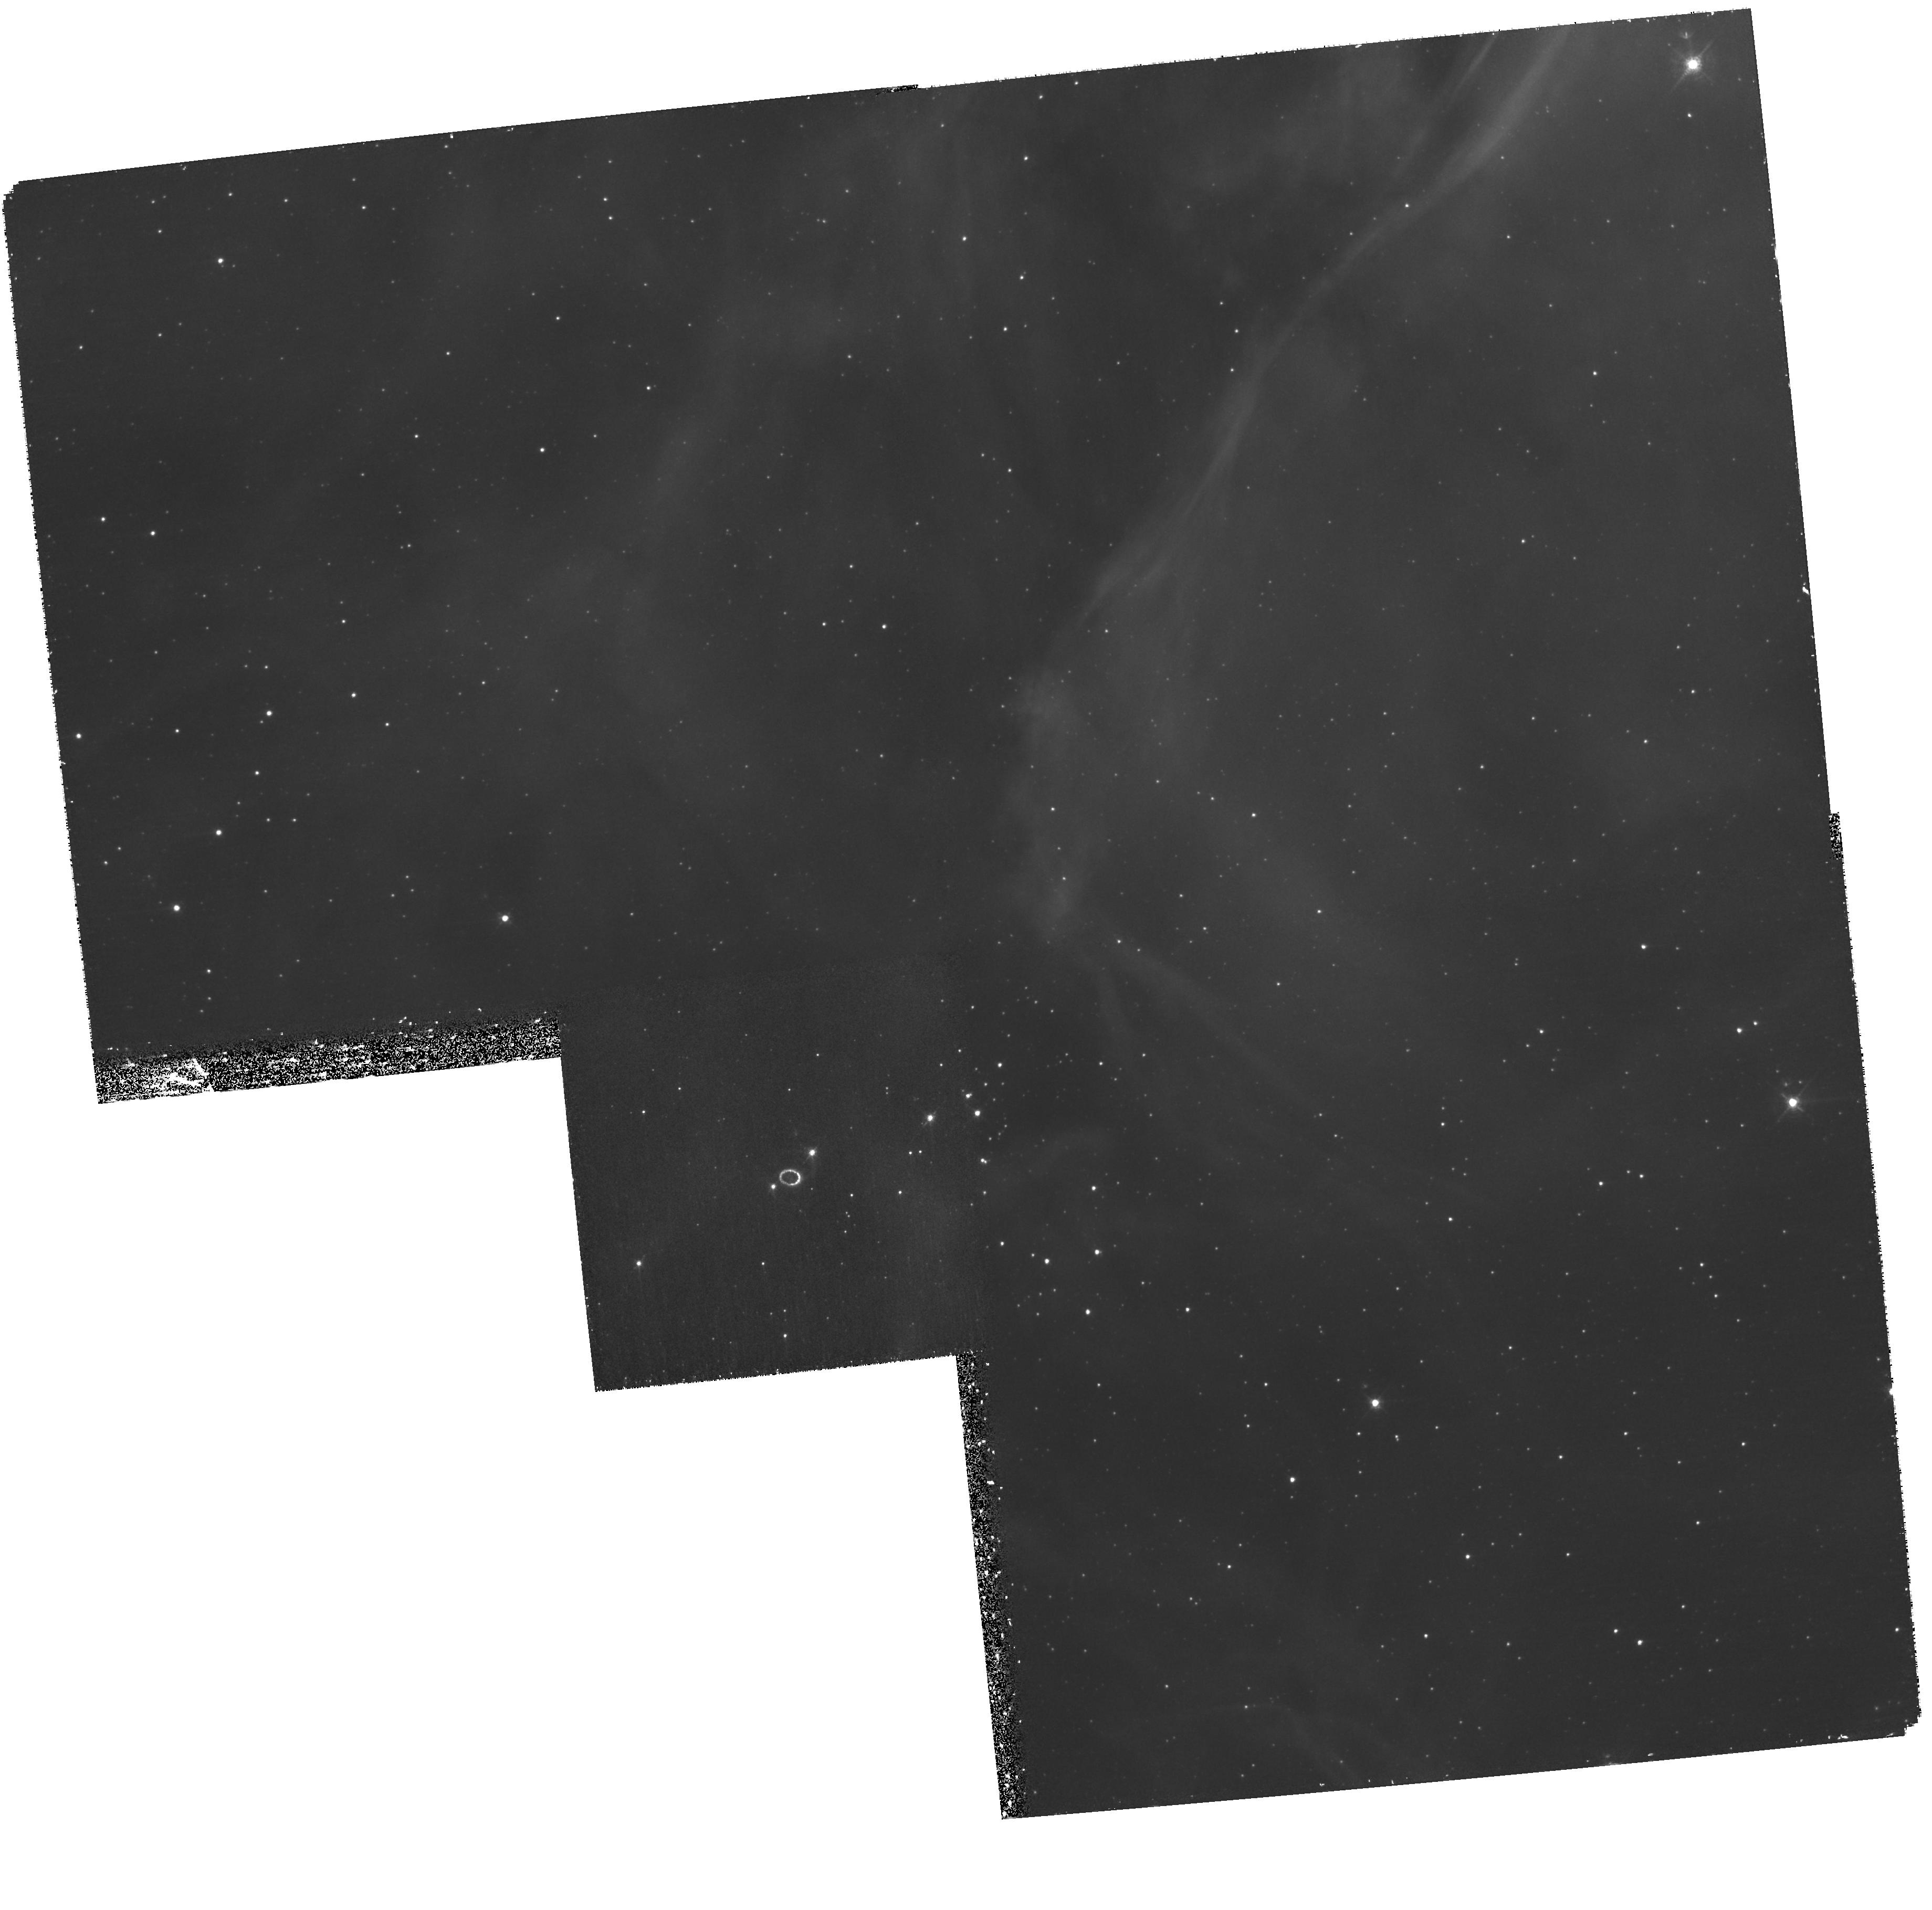
Target: SN-1987A. Instrument: WFPC2/PC. Filter: F502N. Exposure: 1.9 h. Observation ID: hst_11973_02_wfpc2_pc_f502n_uba102

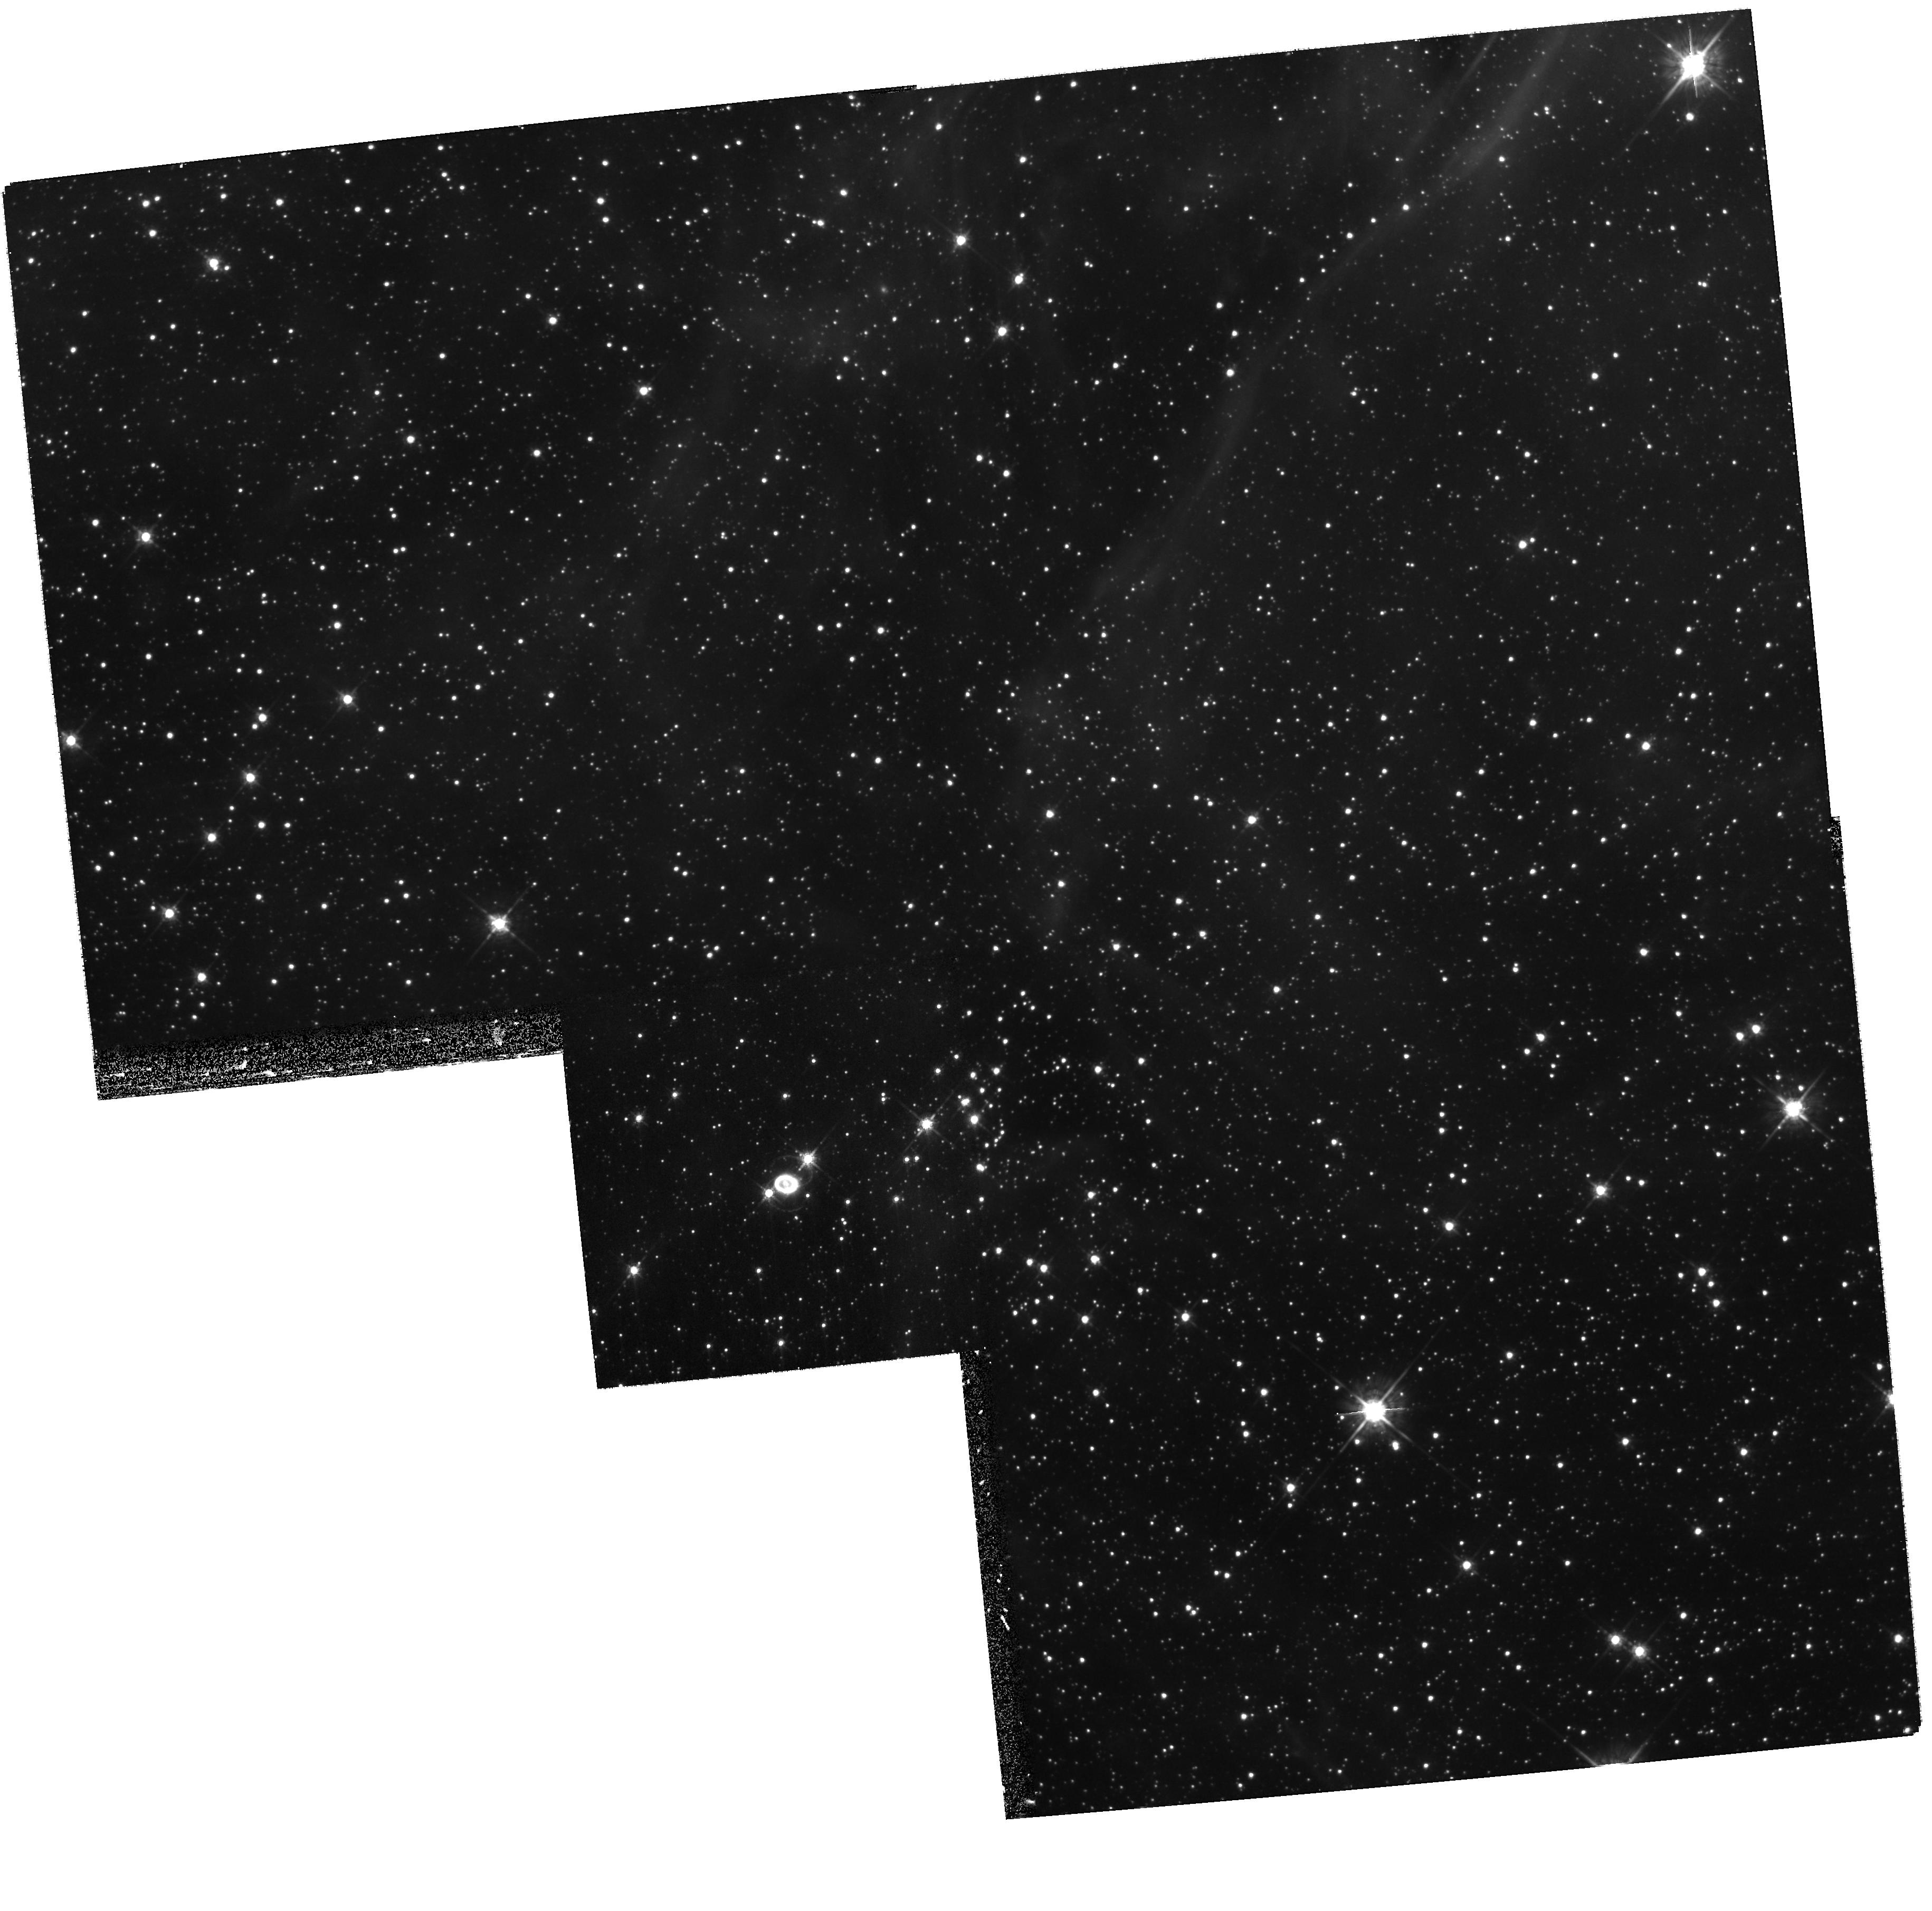
Target: SN-1987A. Instrument: WFPC2/PC. Filter: F675W. Exposure: 27 min. Observation ID: hst_11973_01_wfpc2_pc_f675w_uba101

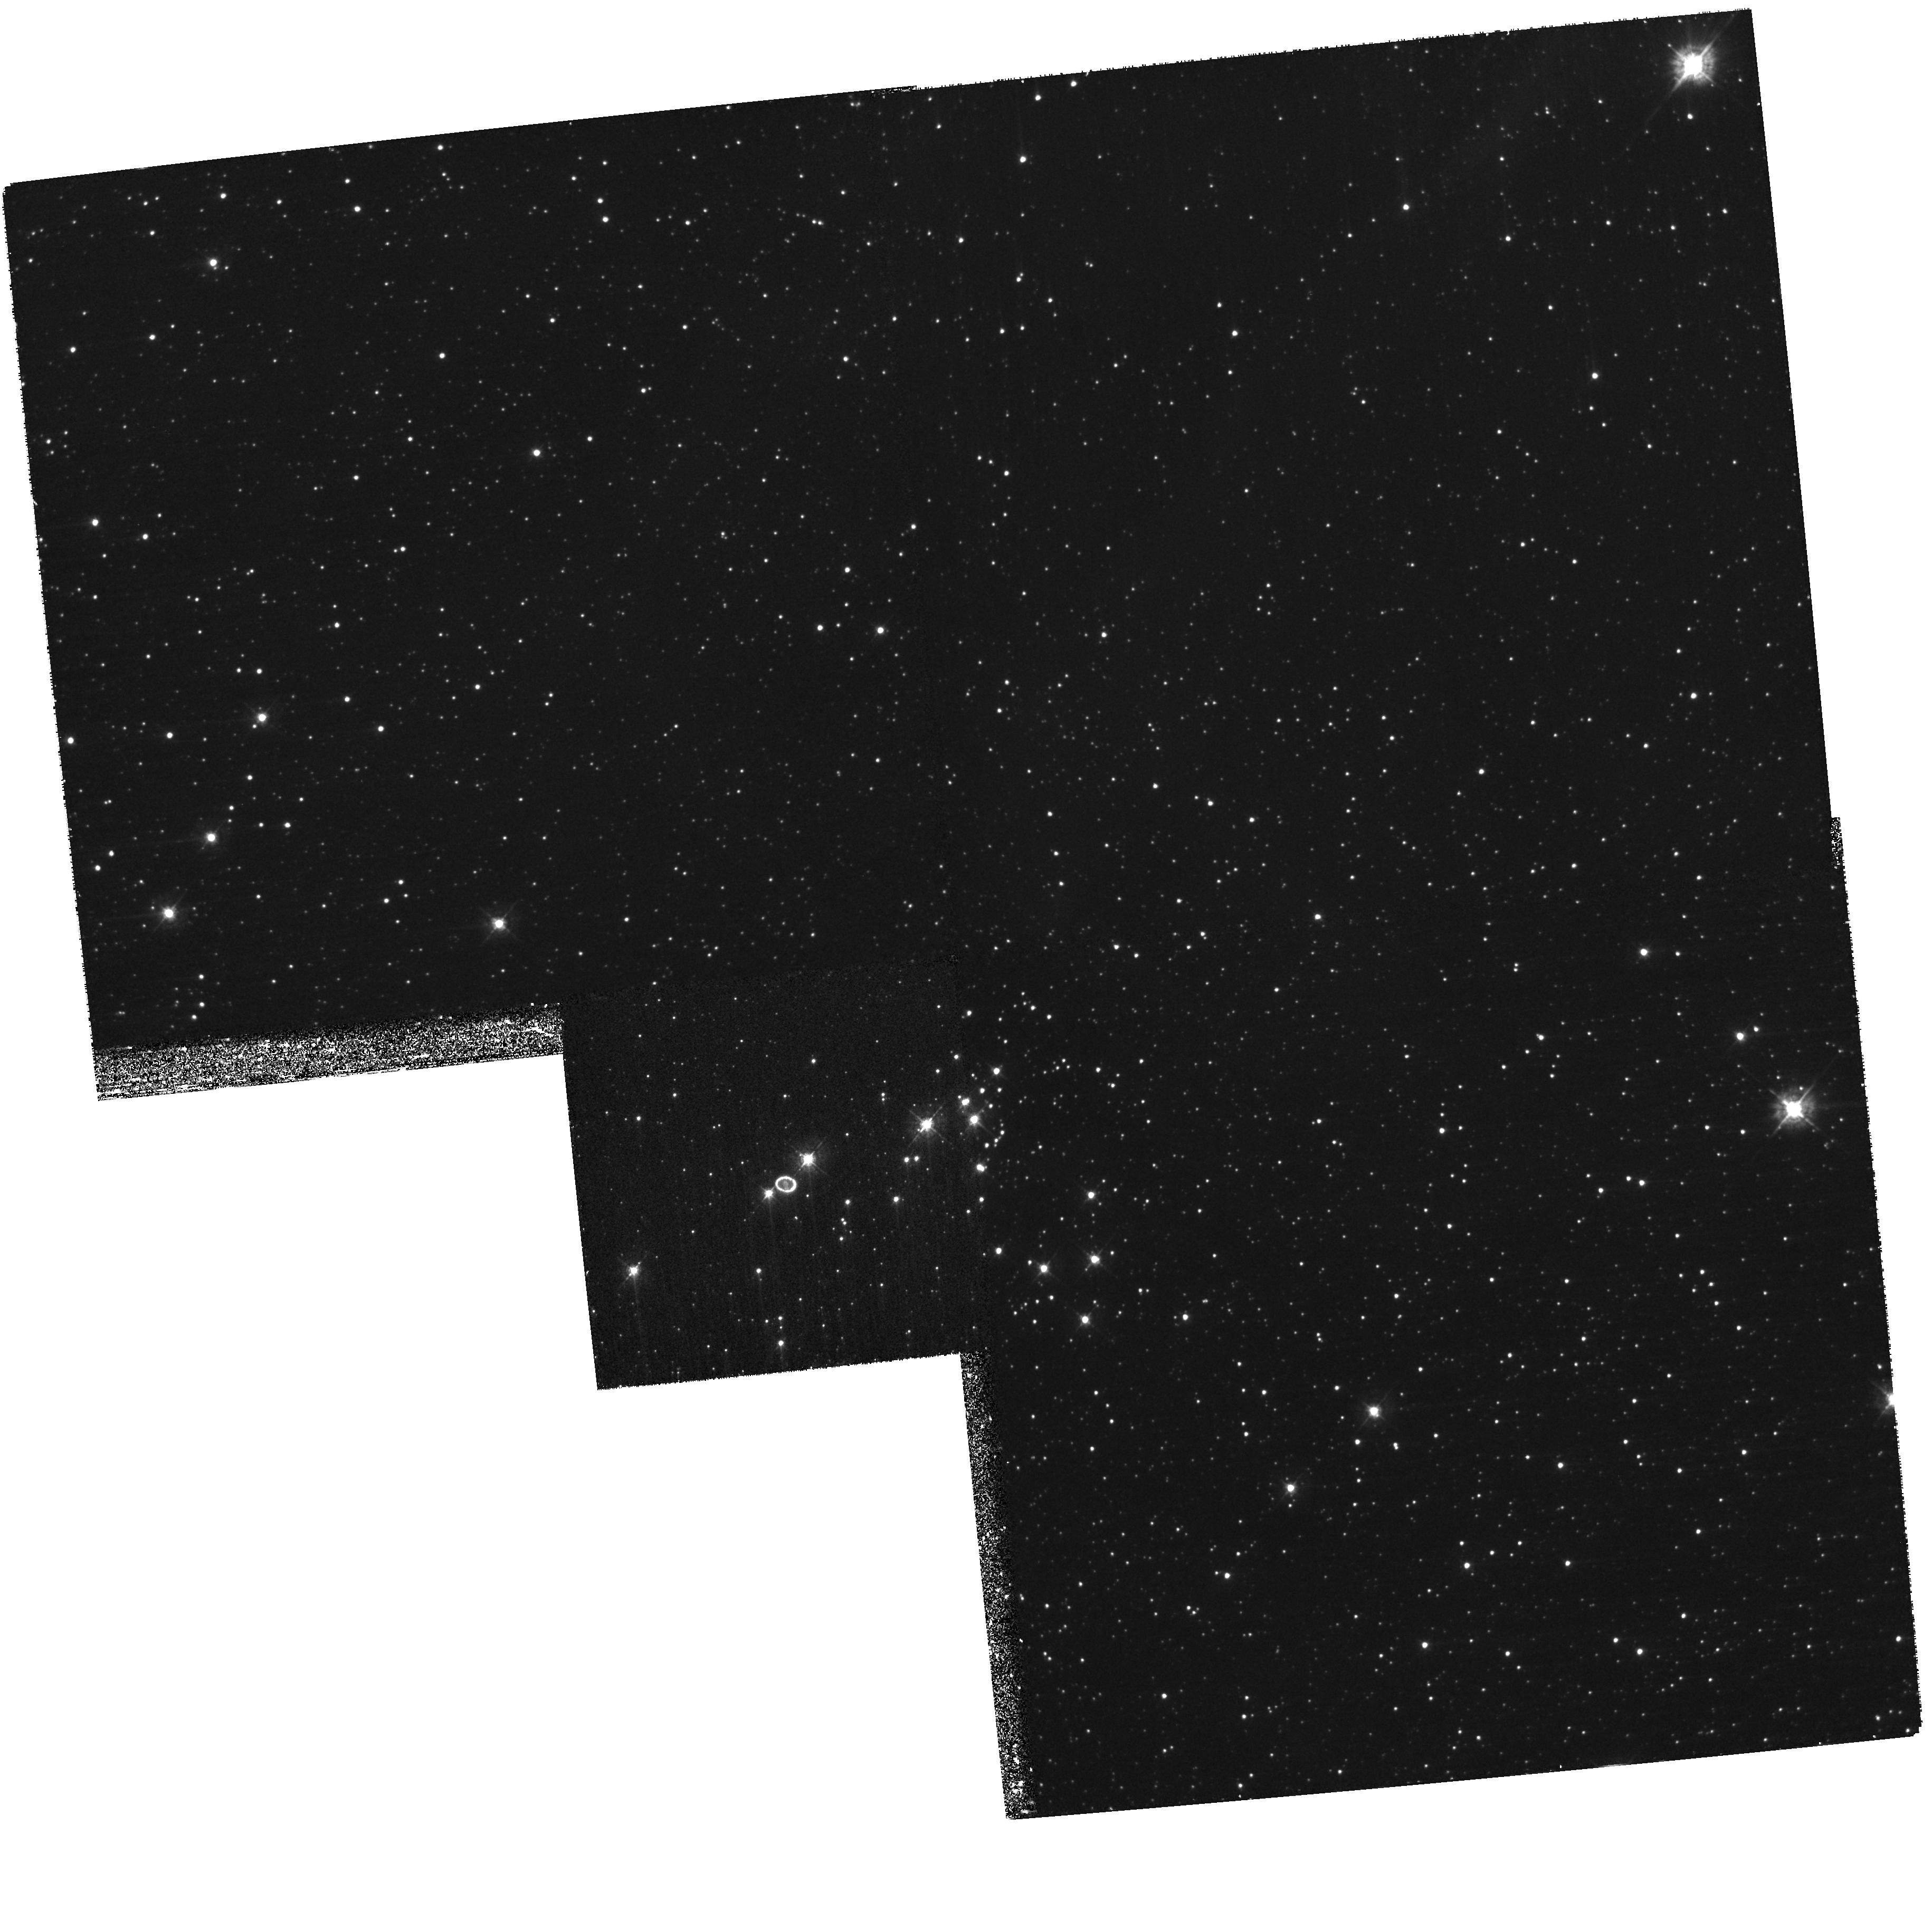
Target: SN-1987A. Instrument: WFPC2/PC. Filter: F439W. Exposure: 33 min. Observation ID: hst_11973_01_wfpc2_pc_f439w_uba101

SAINTS - Supernova 1987A INTensive Survey (PI: Kirshner, Robert P.)

SAINTS is a program to observe SN 1987A, the brightest supernova since 1604, as it matures into the youngest supernova remnant at age 21. HST is the essential tool for resolving SN1987A's many physical components. A violent encounter is underway between the fastest-moving debris and the circumstellar ring: shocks excite "hotspots." Radio, optical, infrared and X-ray fluxes have been rising rapidly: we have organized Australia Telescope, HST, VLT, Spitzer, and Chandra observations to understand the several emission mechanisms at work. Photons from the shocked ring will excite previously invisible gas outside the ring, revealing the true extent of the mass loss that preceded the explosion of Sanduleak -69 202. This will help test ideas for the progenitor of SN 1987A. The inner debris, excited by radioactive isotopes from the explosion, is now resolved and seen to be aspherical, providing direct evidence on the shape of the explosion itself. Questions about SN 1987A remain unanswered. A rich and unbroken data set from SAINTS will help answer these central questions and will build an archive for the future to help answer questions we have not yet thought to ask.